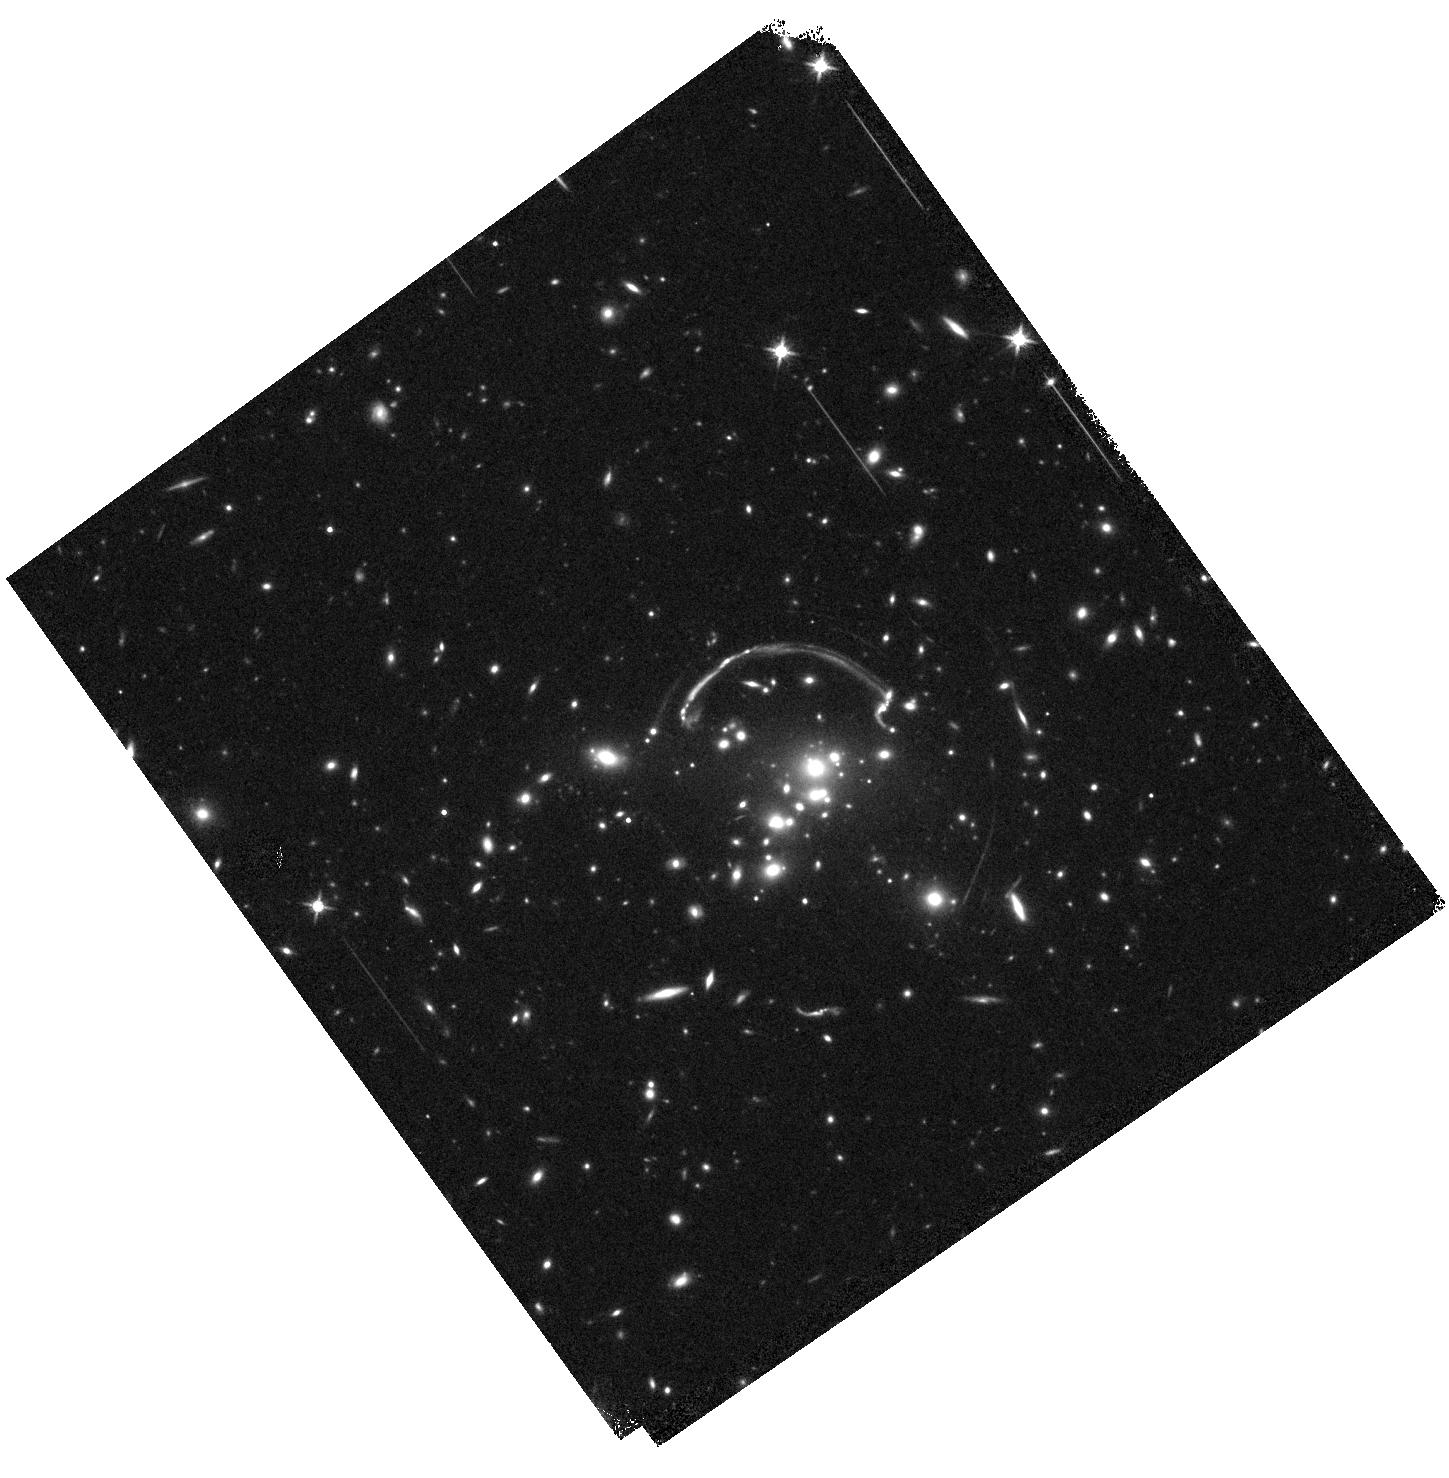
Target: RCS0327. Instrument: WFC3/IR. Filter: F140W. Exposure: 9 min. Observation ID: hst_12726_01_wfc3_ir_f140w_ibwg01

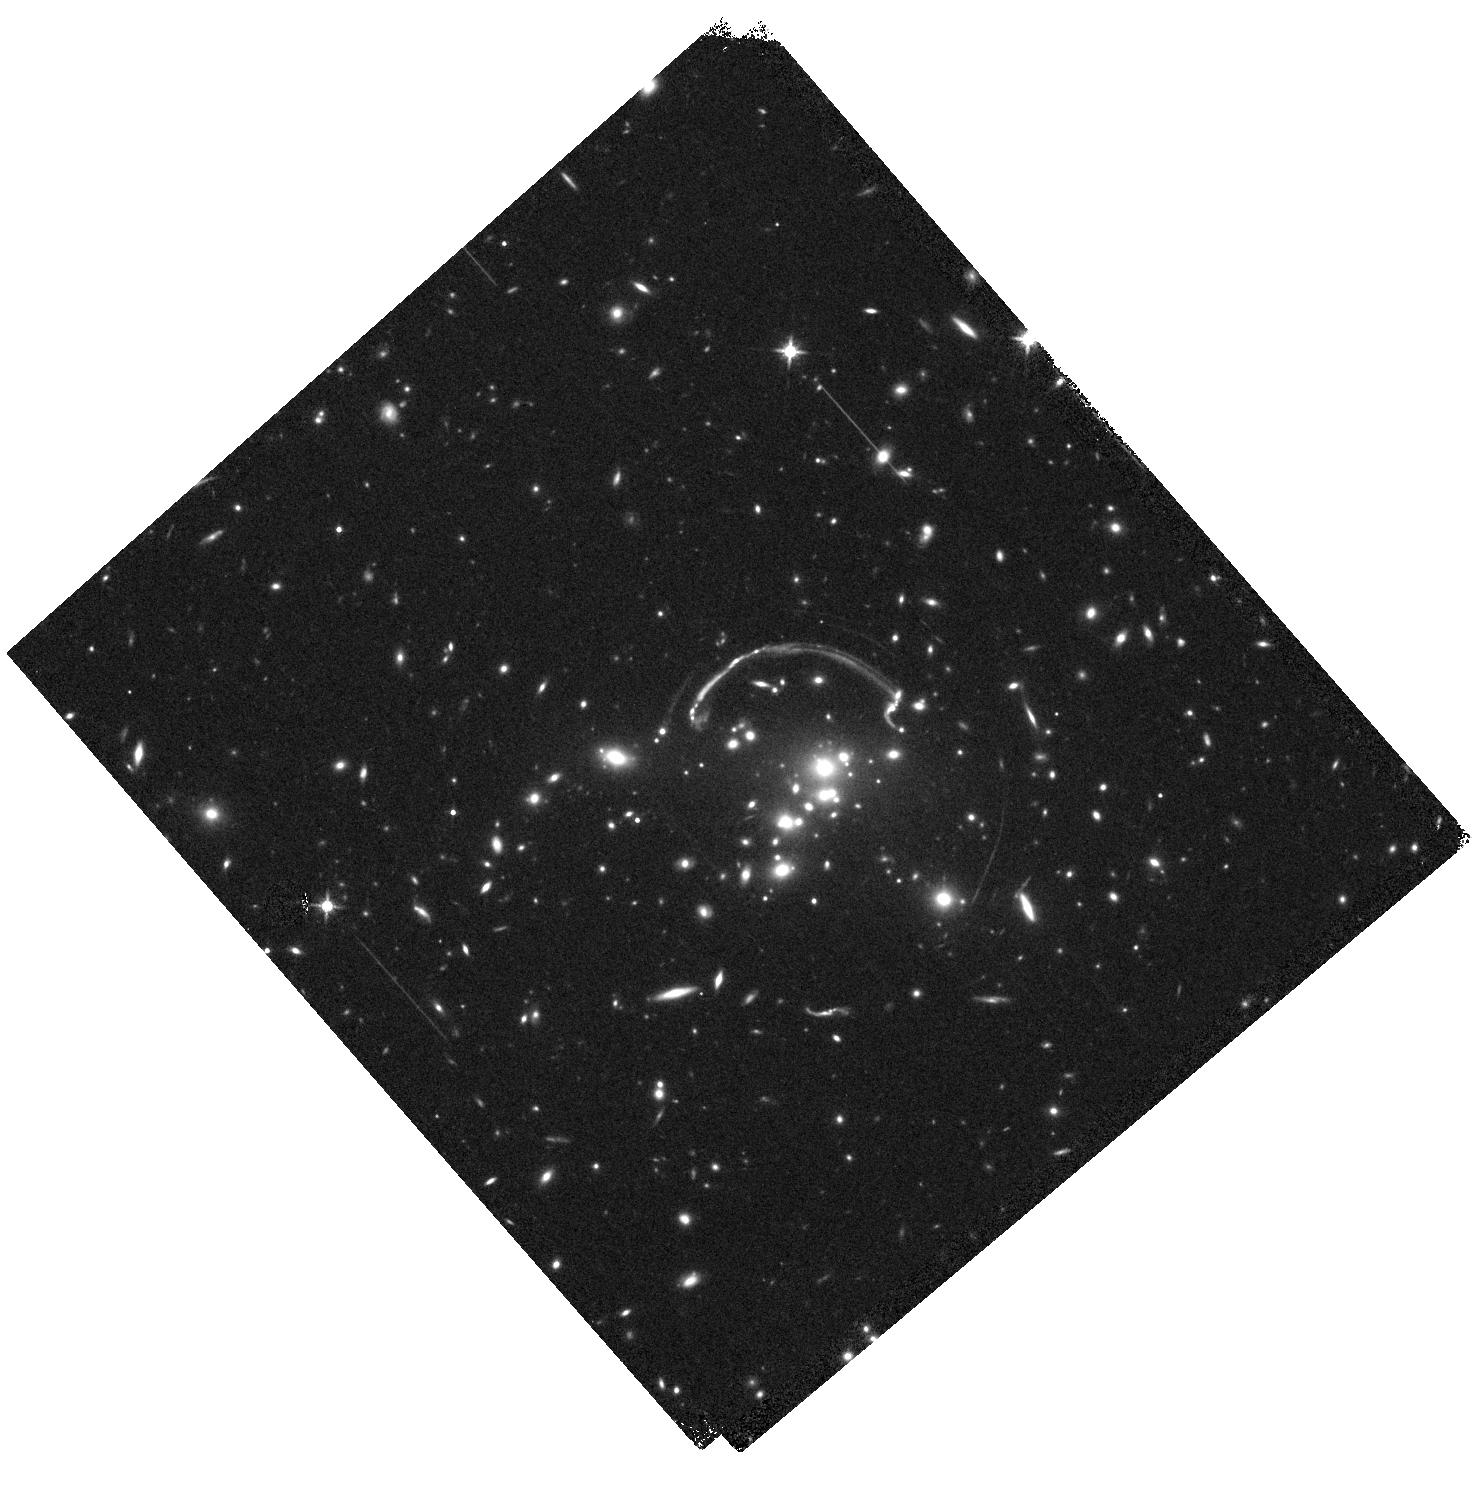
Target: RCS0327. Instrument: WFC3/IR. Filter: F140W. Exposure: 9 min. Observation ID: hst_12726_02_wfc3_ir_f140w_ibwg02

Dissecting star formation and extinction in the brightest lensed galaxy (PI: Rigby, Jane R.)

Gravitational lensing provides rare chances to study high-redshift galaxies in otherwise unobtainable ways. We propose to study a spectacular lensed galaxy that is not only exceptionally bright, but has redshifted H-alpha and H-beta into narrow-band filters on HST. We have already obtained H-beta and broad-band filters. We originally proposed to map H-alpha with NICMOS, but have submitted a change request to switch to G141 grating observations, to measure the ratio of H gamma to H beta, and its spatial variation, in order to map the extinction over this remarkably bright z=1.7 lensed galaxy.